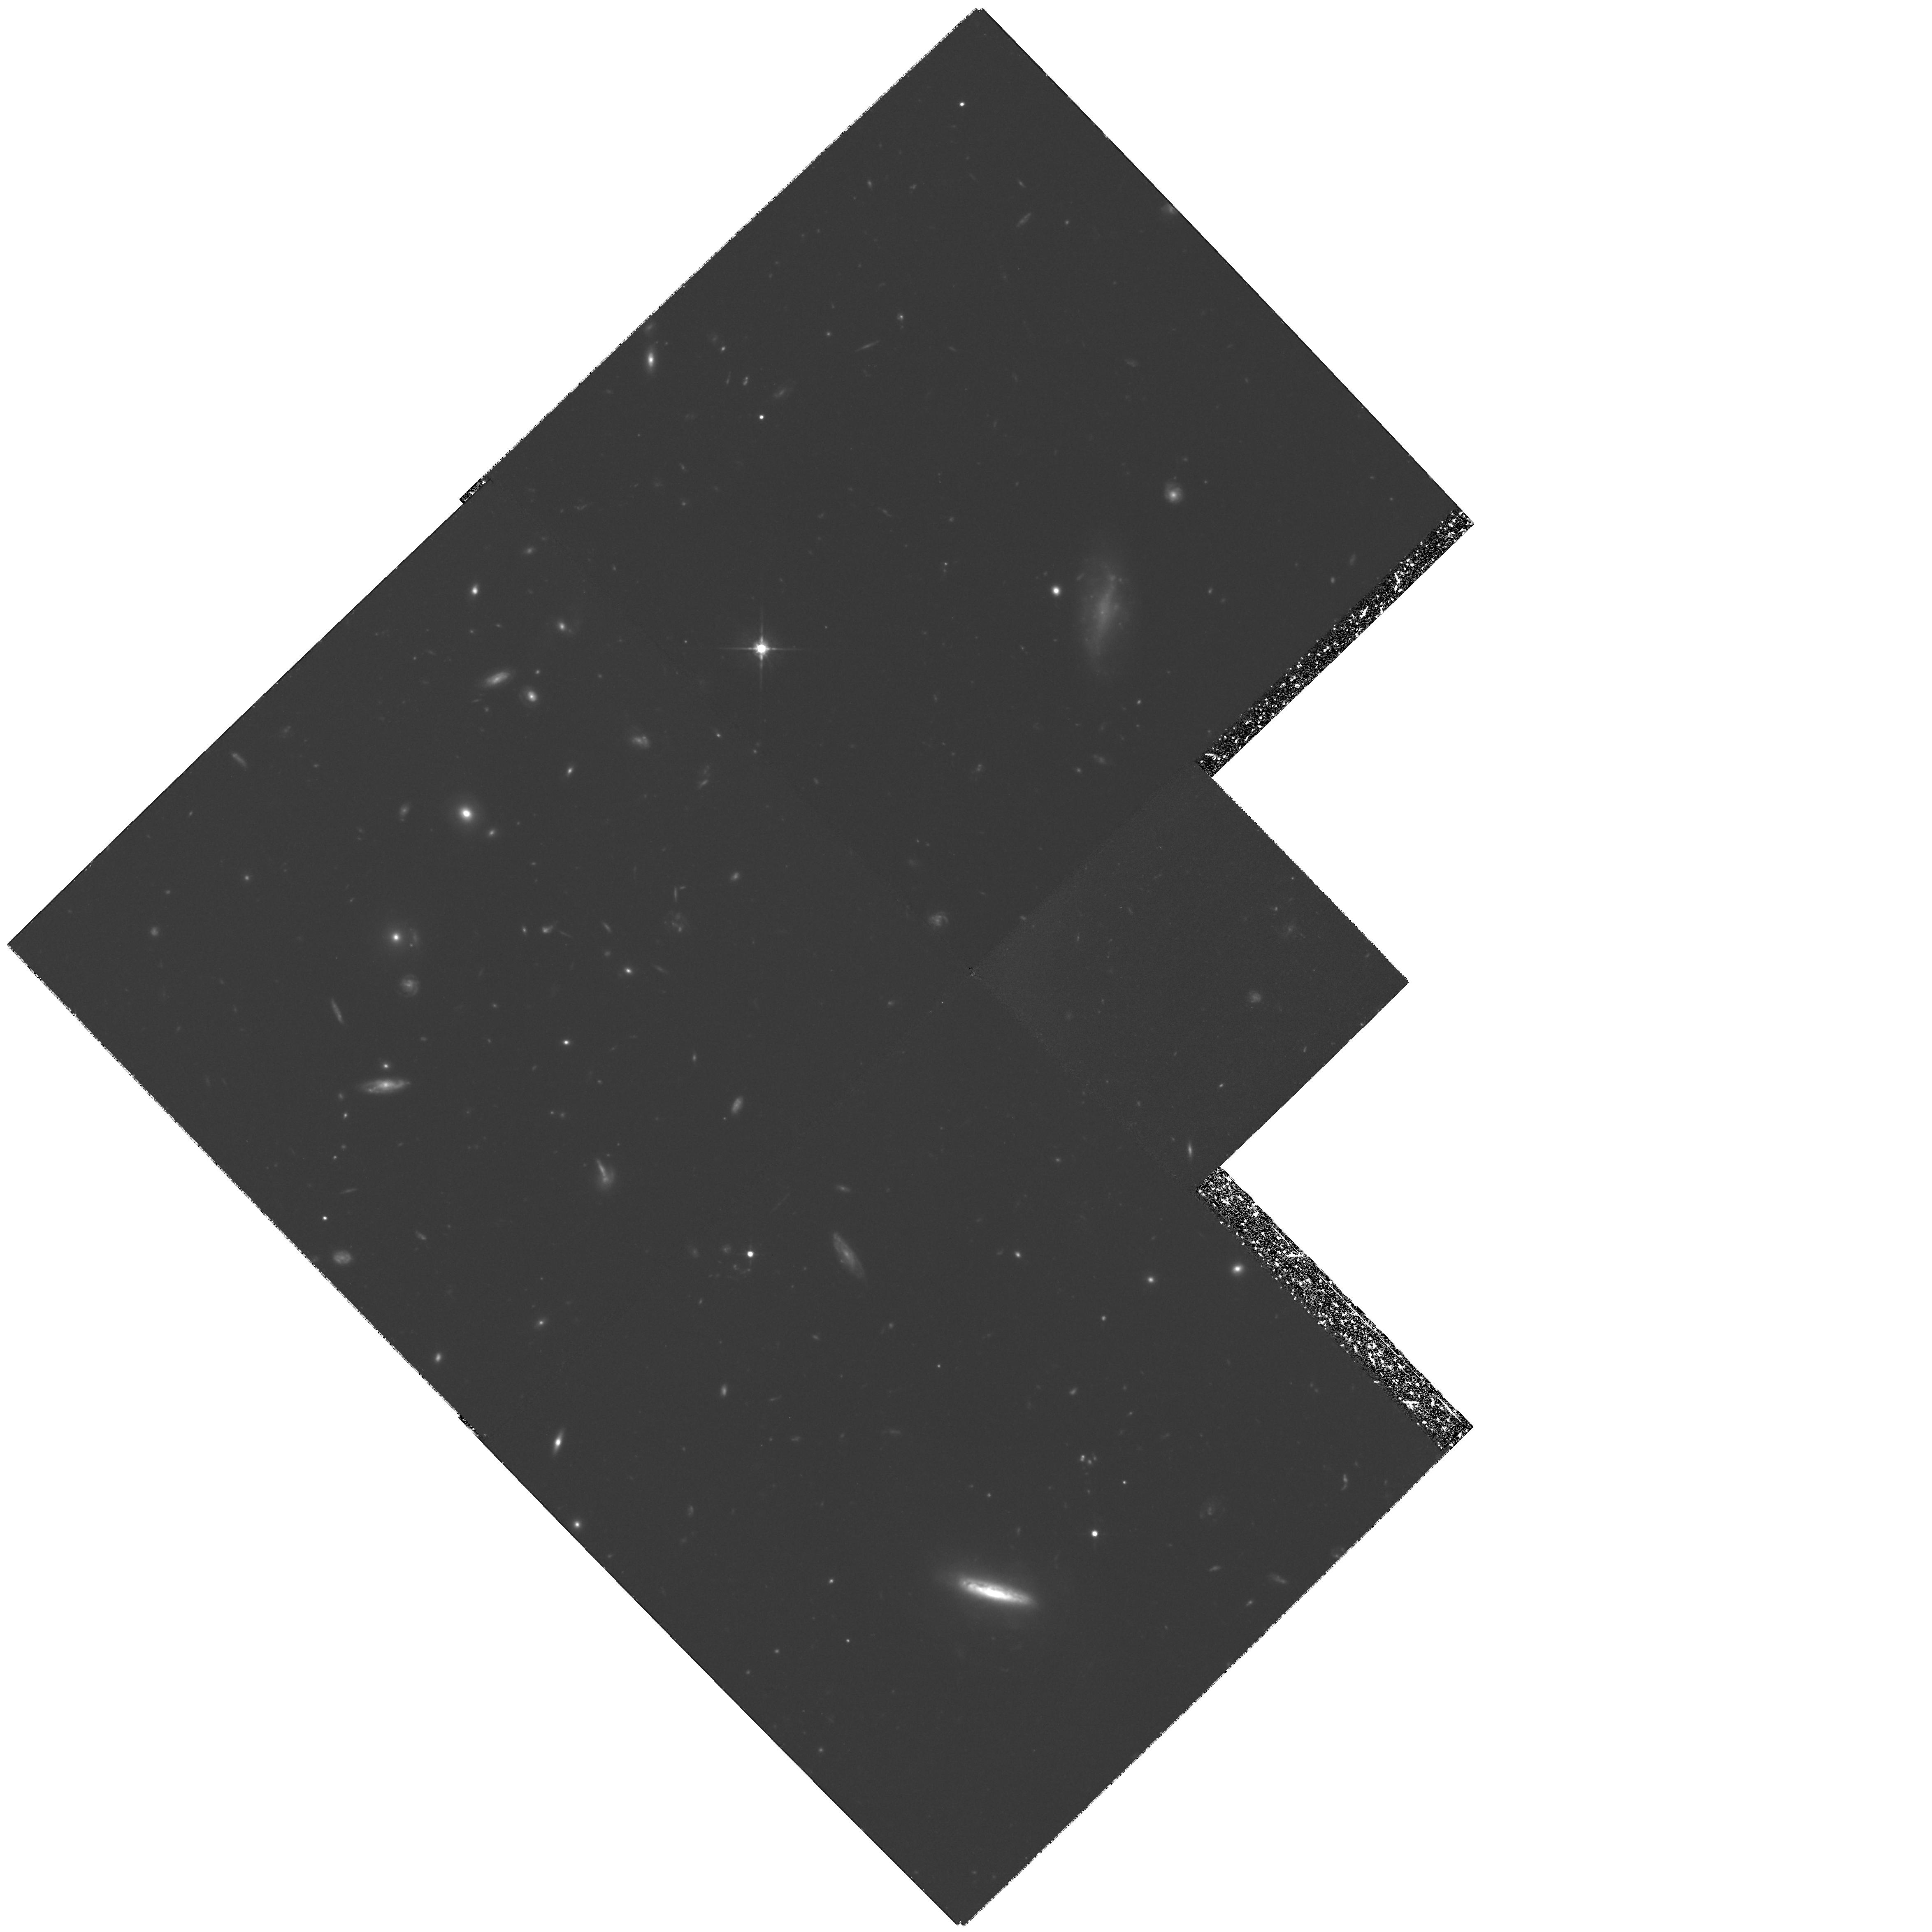
Target: GAL-CLUS-094339+480446
Instrument: WFPC2/PC
Filter: F702W
Exposure: 5.6 h
Observation ID: hst_6581_01_wfpc2_pc_f702w_u3ys01

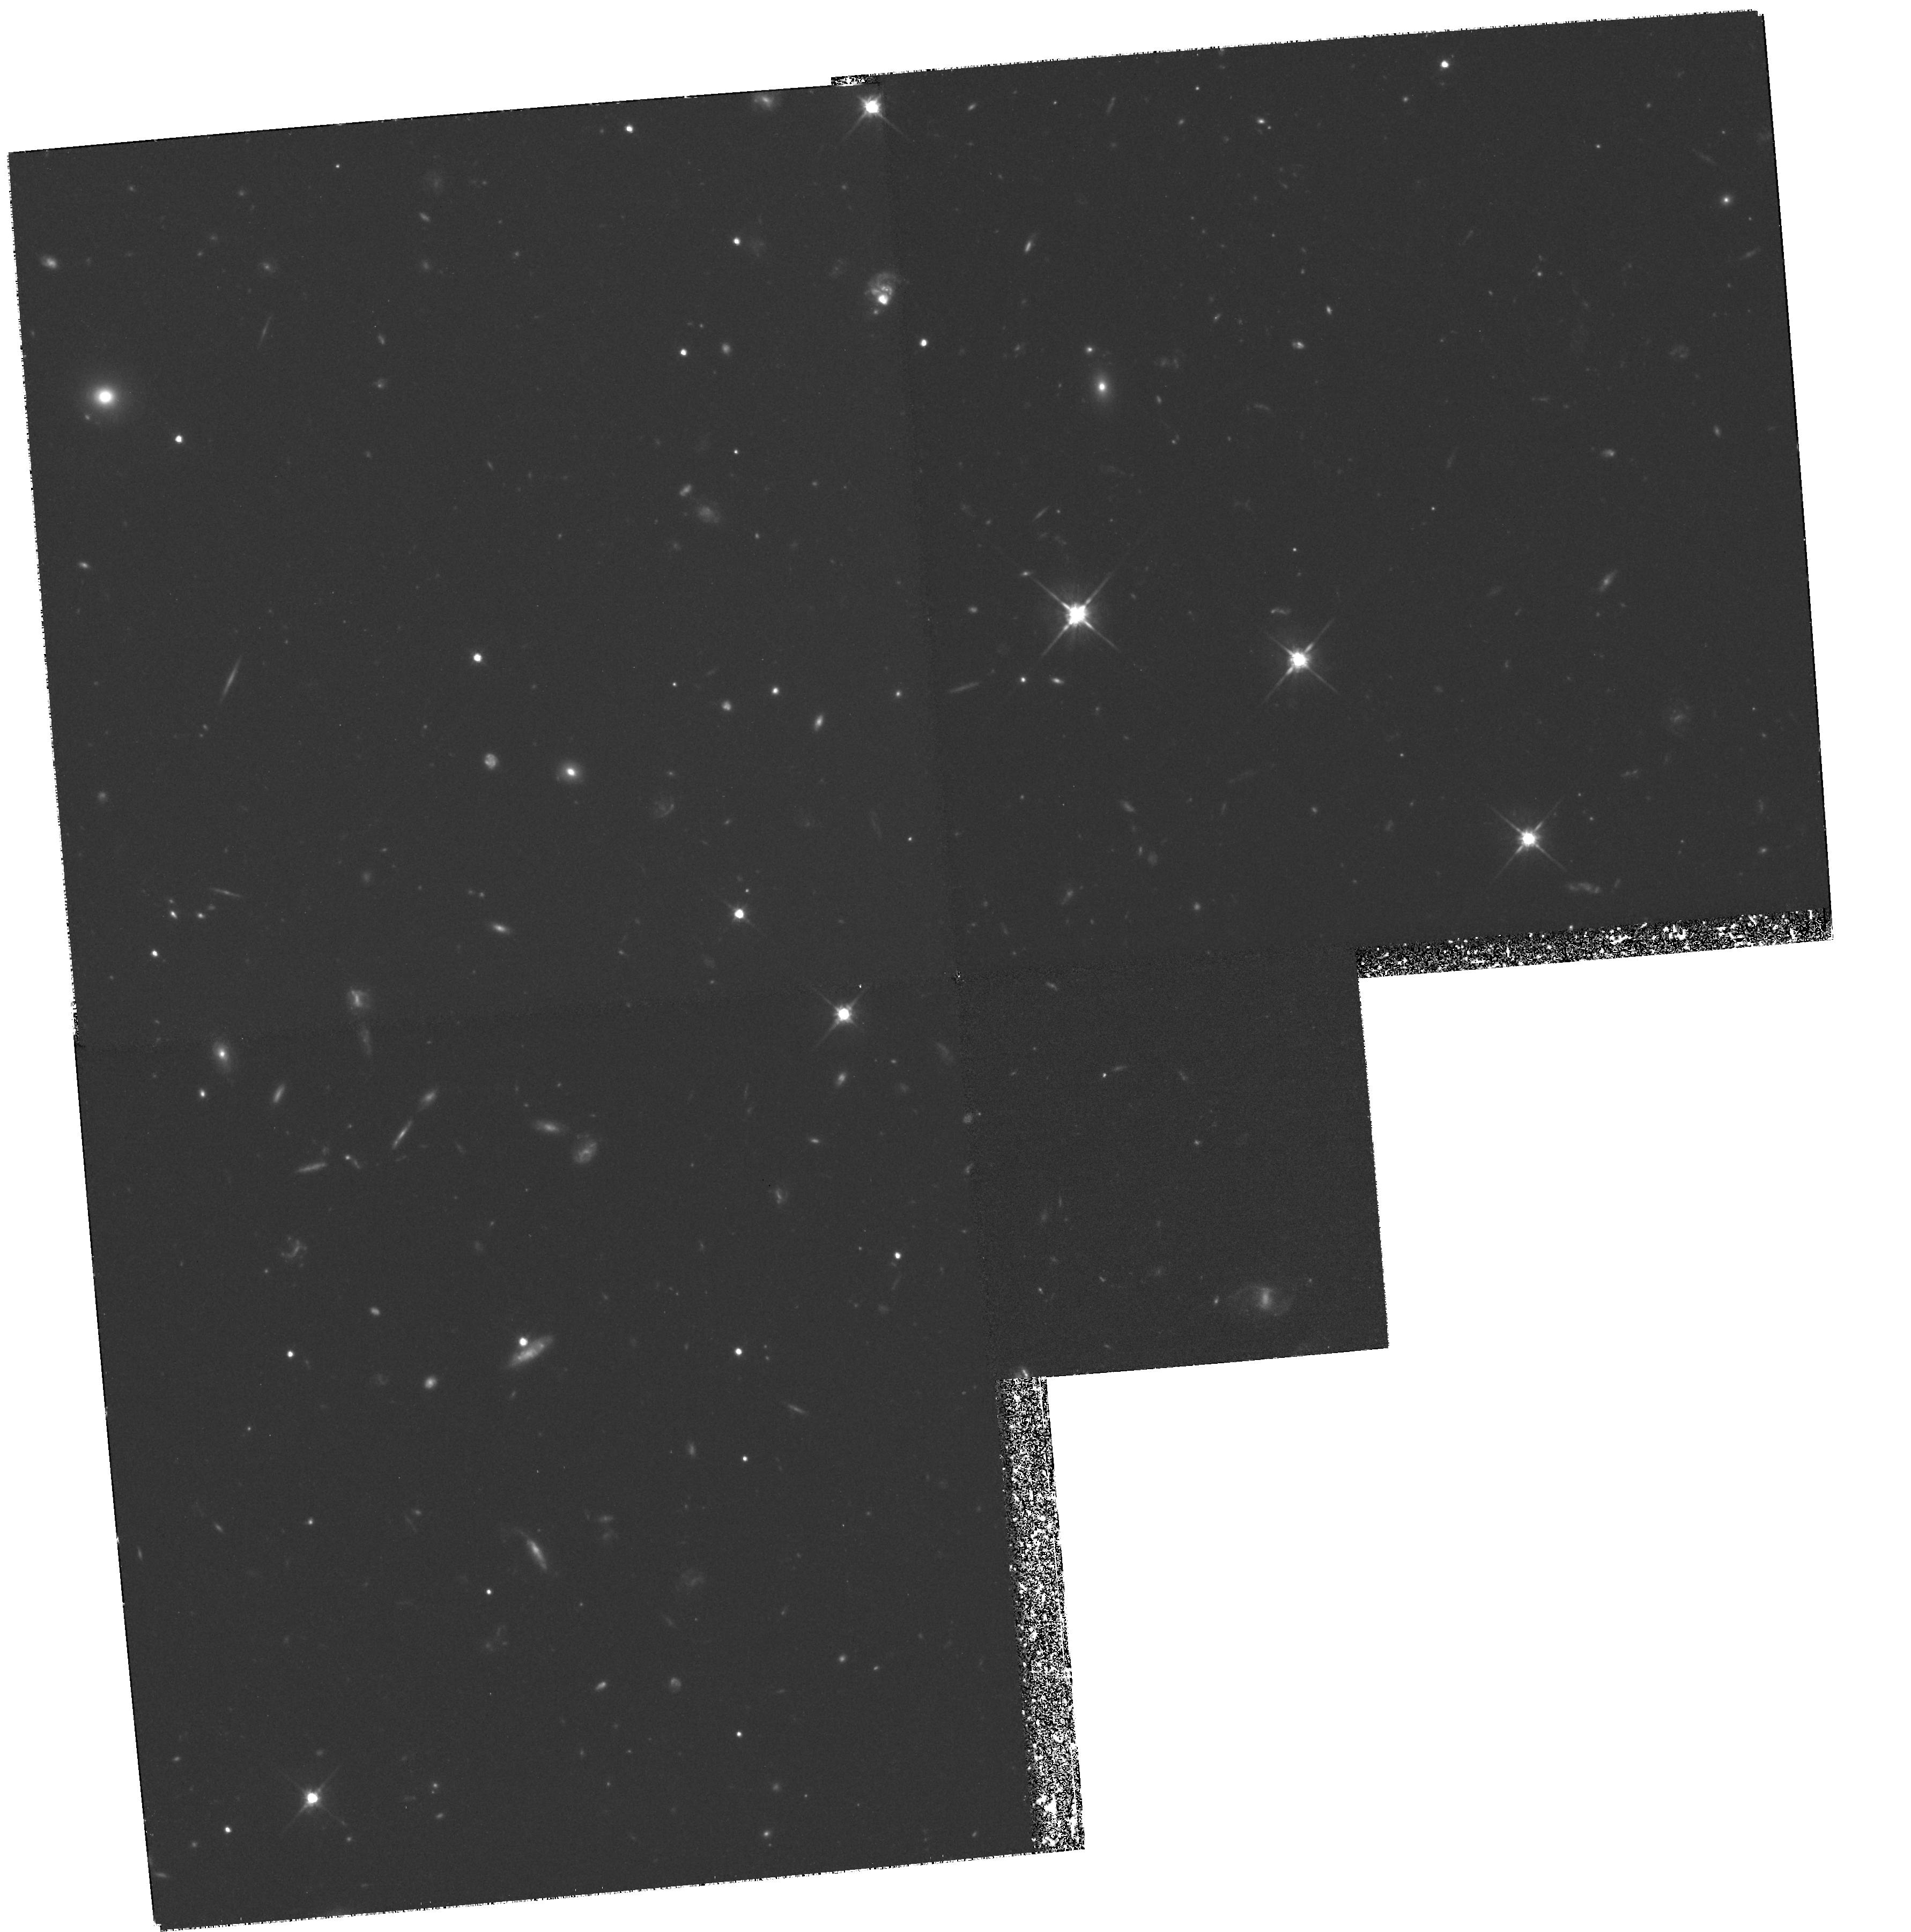
Target: GAL-CLUS-215752+034806
Instrument: WFPC2/PC
Filter: F702W
Exposure: 5.2 h
Observation ID: hst_6581_02_wfpc2_pc_f702w_u3ys02

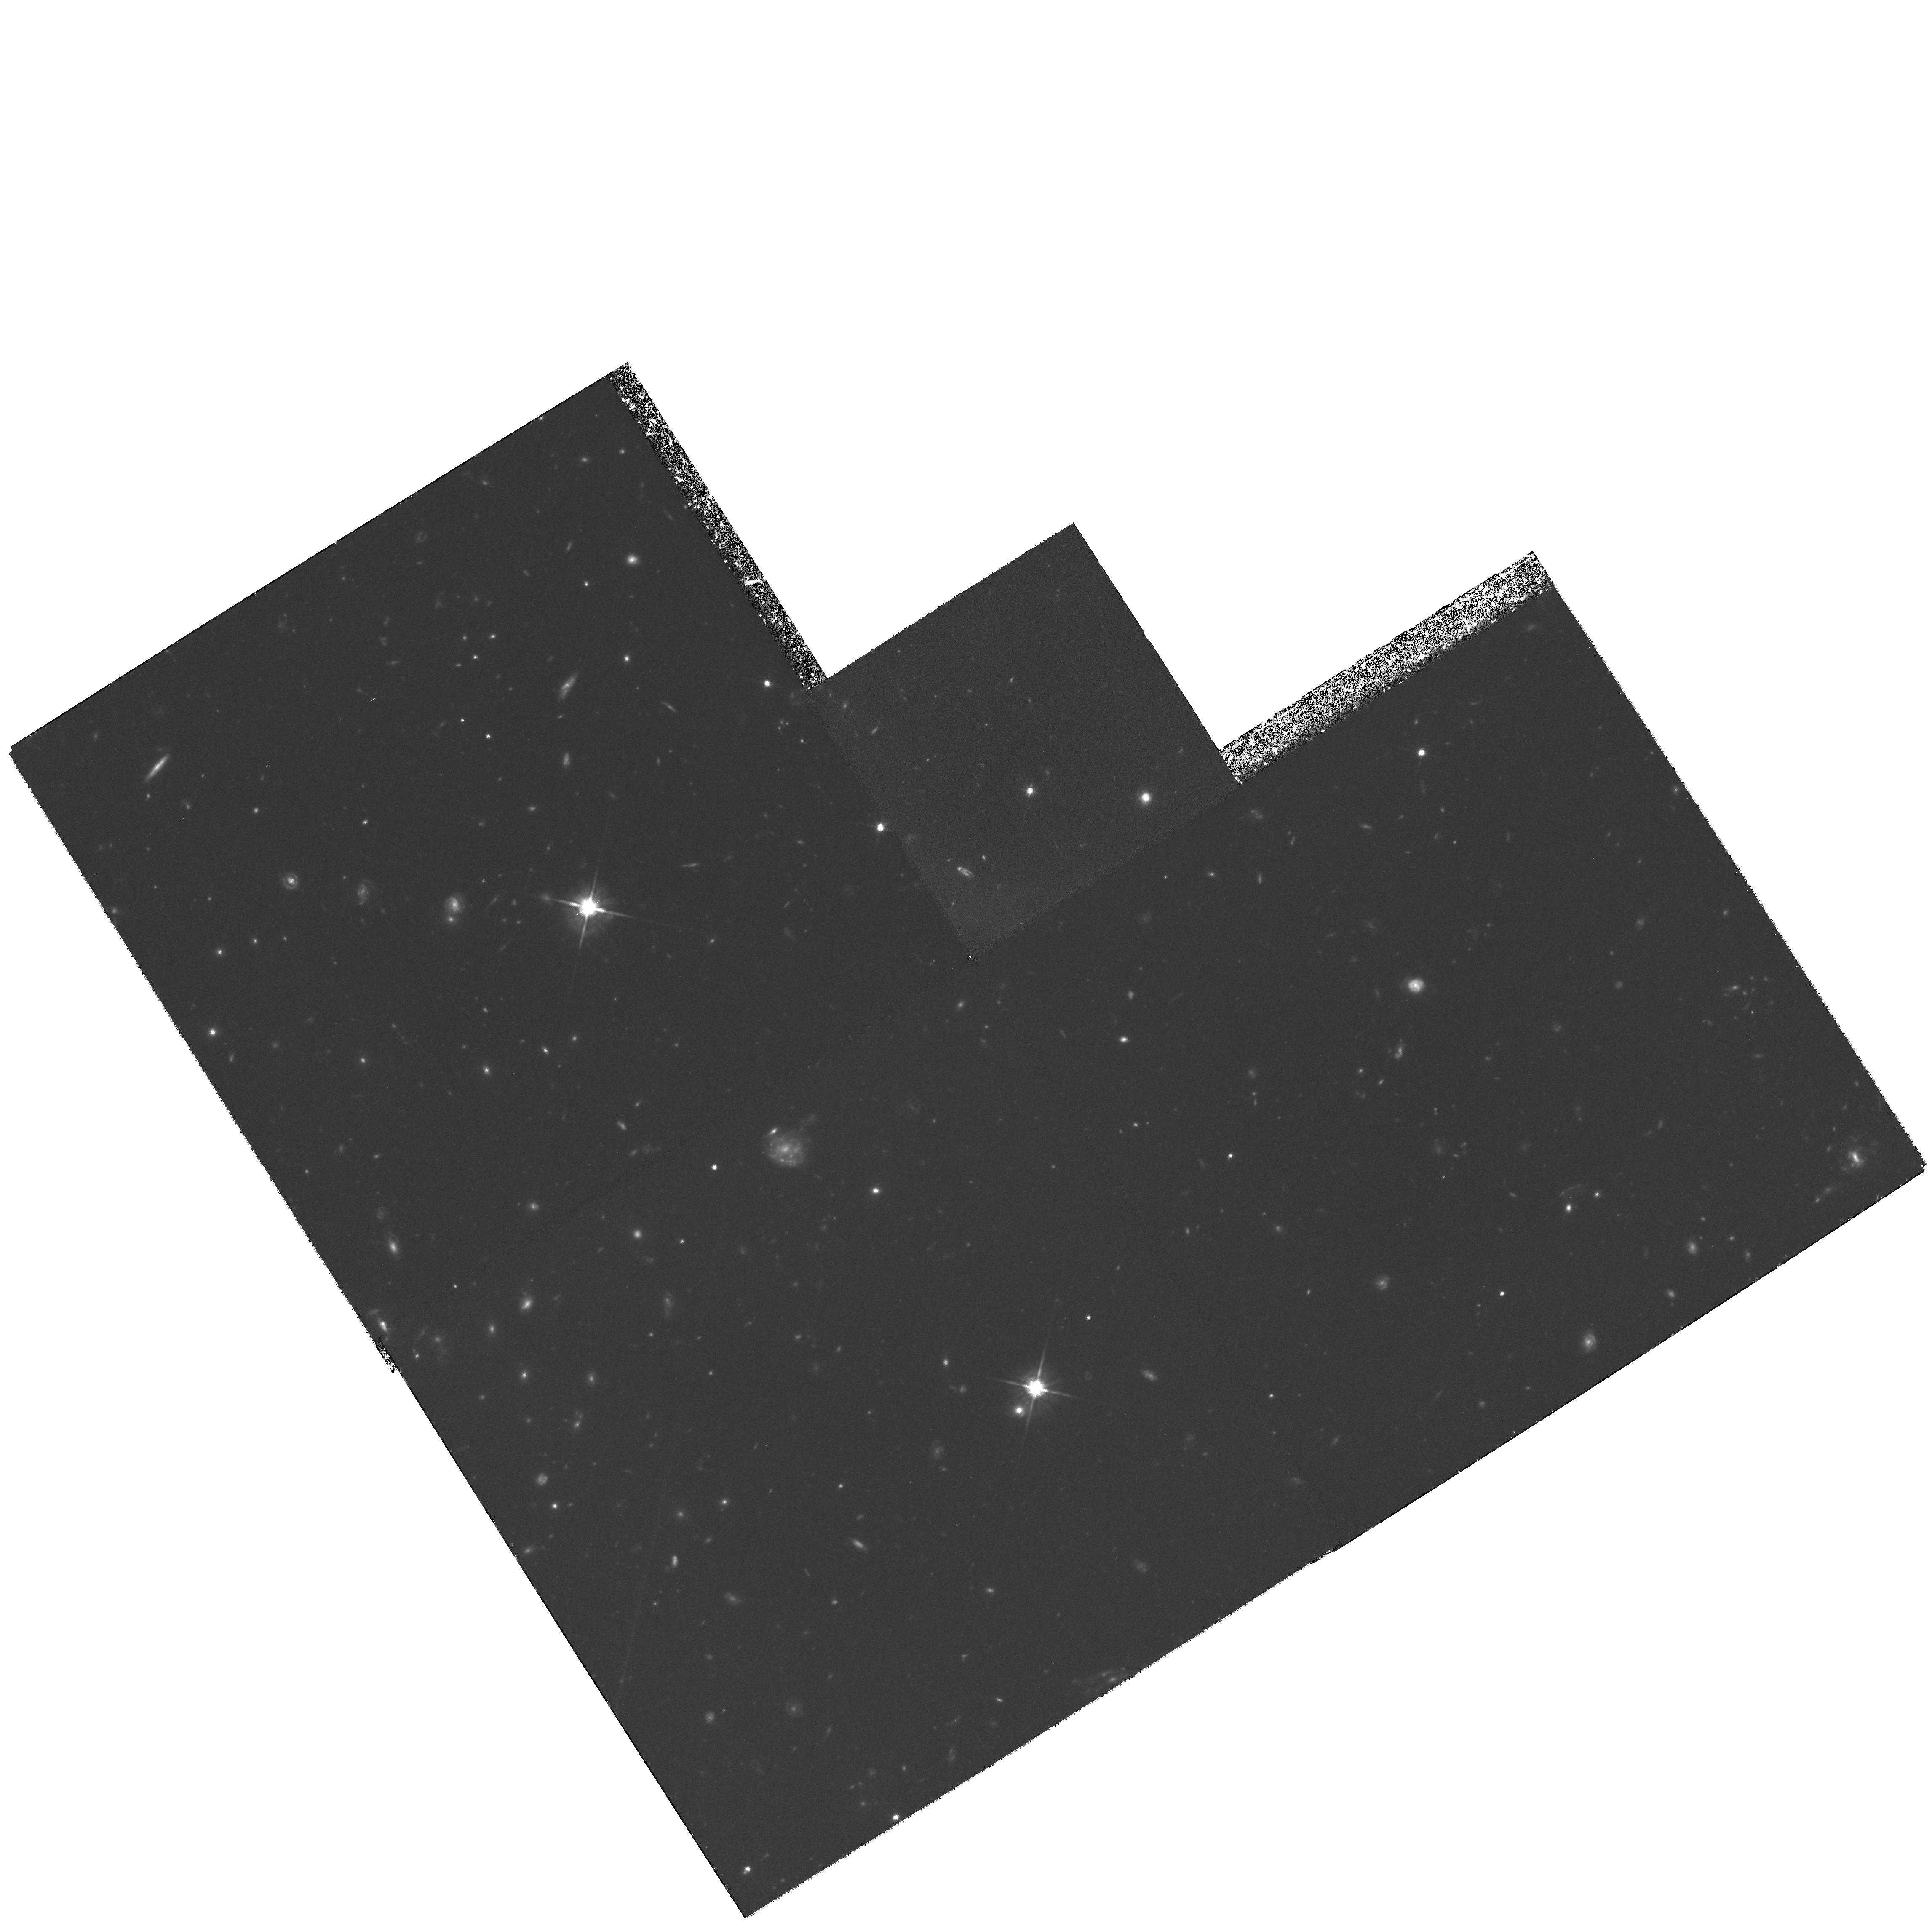
Target: GAL-CLUS-160429+432135
Instrument: WFPC2/PC
Filter: F702W
Exposure: 5.4 h
Observation ID: hst_6581_03_wfpc2_pc_f702w_u3ys03

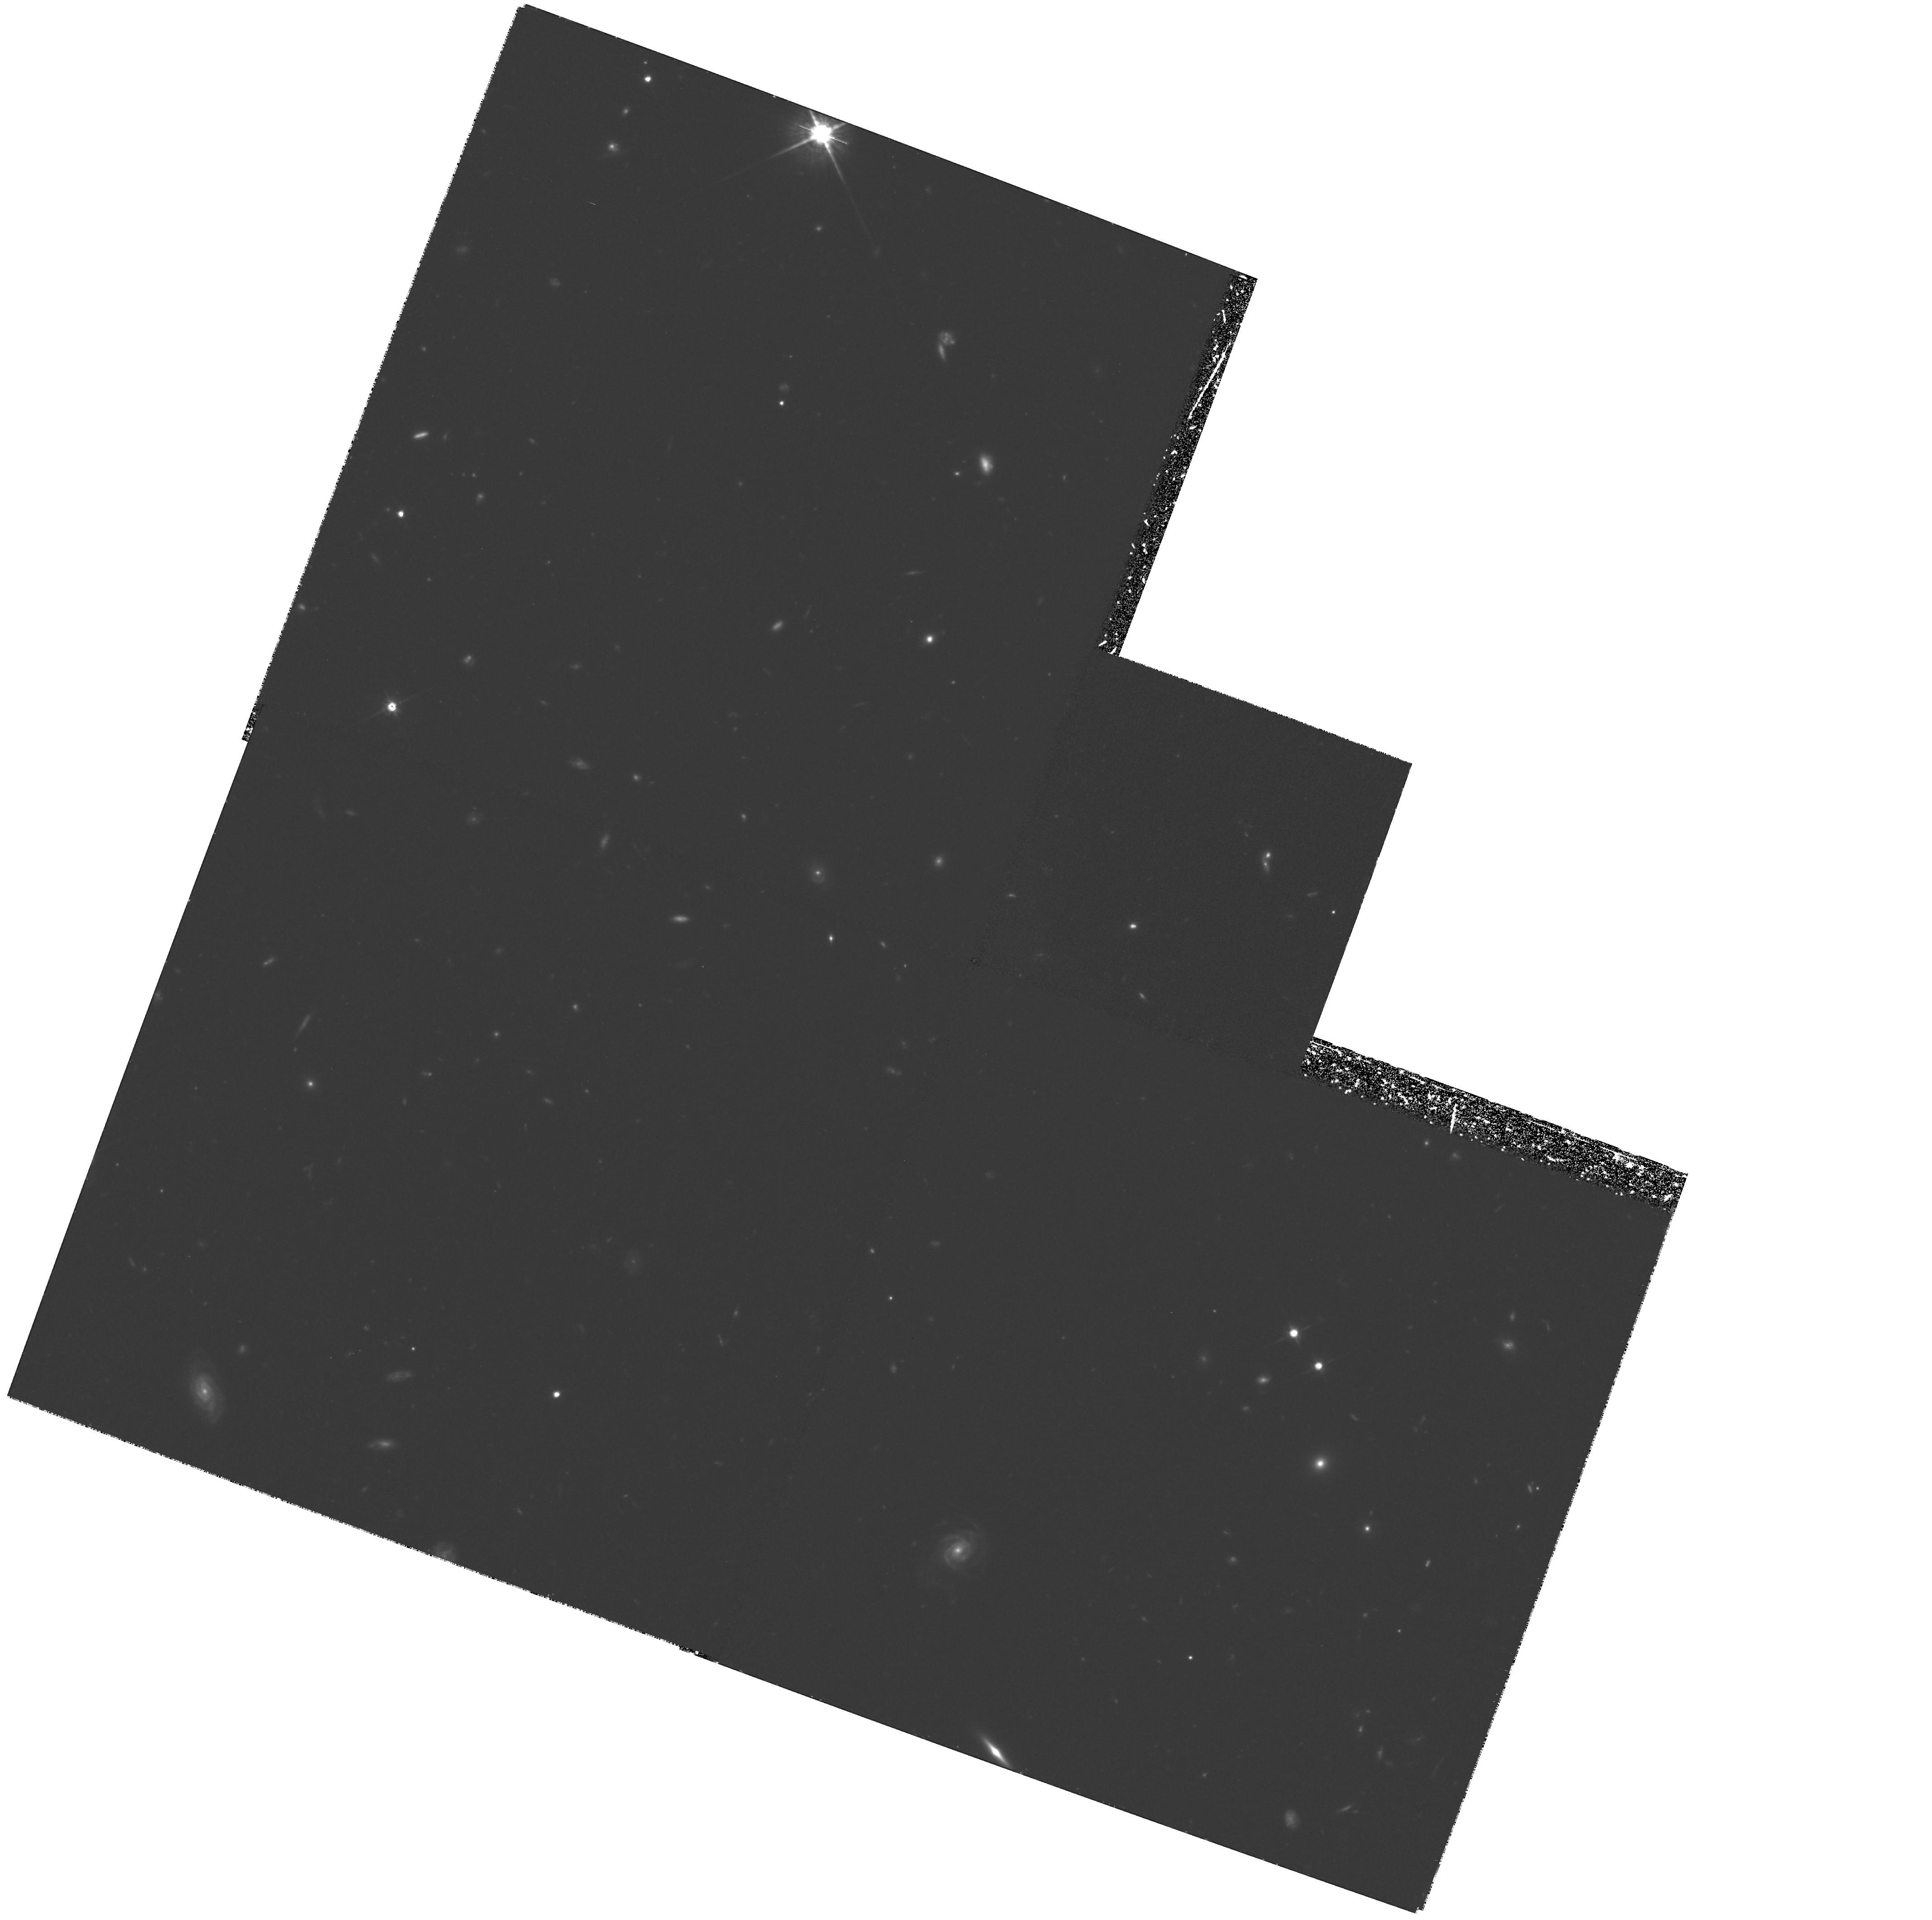
Target: GAL-CLUS-132518+300939
Instrument: WFPC2/PC
Filter: F814W
Exposure: 5.2 h
Observation ID: hst_6581_04_wfpc2_pc_f814w_u3ys04

Morphology and Photometry of Galaxies in Optically Selected High Redshift Clusters (PI: Postman, Marc)

We are requesting deep, broad-band red WFPC2 images of eight distant clusters (0.55 < z ~less 1.1) to analyze the morphological characteristics of the cluster members. The high angular resolution imagery of HST, combined with our extensive ground based u,v,B,g,V,R,I,z photometry and spectroscopy, will allow the measurement of the morphological fractions in distant clusters as functions of redshift, color, spectral features, galaxy density, and global cluster properties such as core radius and ellipticity. We will study the spectral and rest-frame UV properties of the cluster galaxies as a function of morphological type in order to constrain the evolution of structural parameters of the cluster galaxies, the origin of the morphological segregation of galaxies, and the epoch of galaxy and cluster formation. The cluster sample has been selected objectively from large area optical/near IR ground based surveys. The proposal team has committed a significant amount of time on ground based telescopes for on--going spectroscopic data acquisition that will compliment the HST observations. We have developed and tested algorithms for performing objective measurements of galaxy morphology that will be applied to the data.